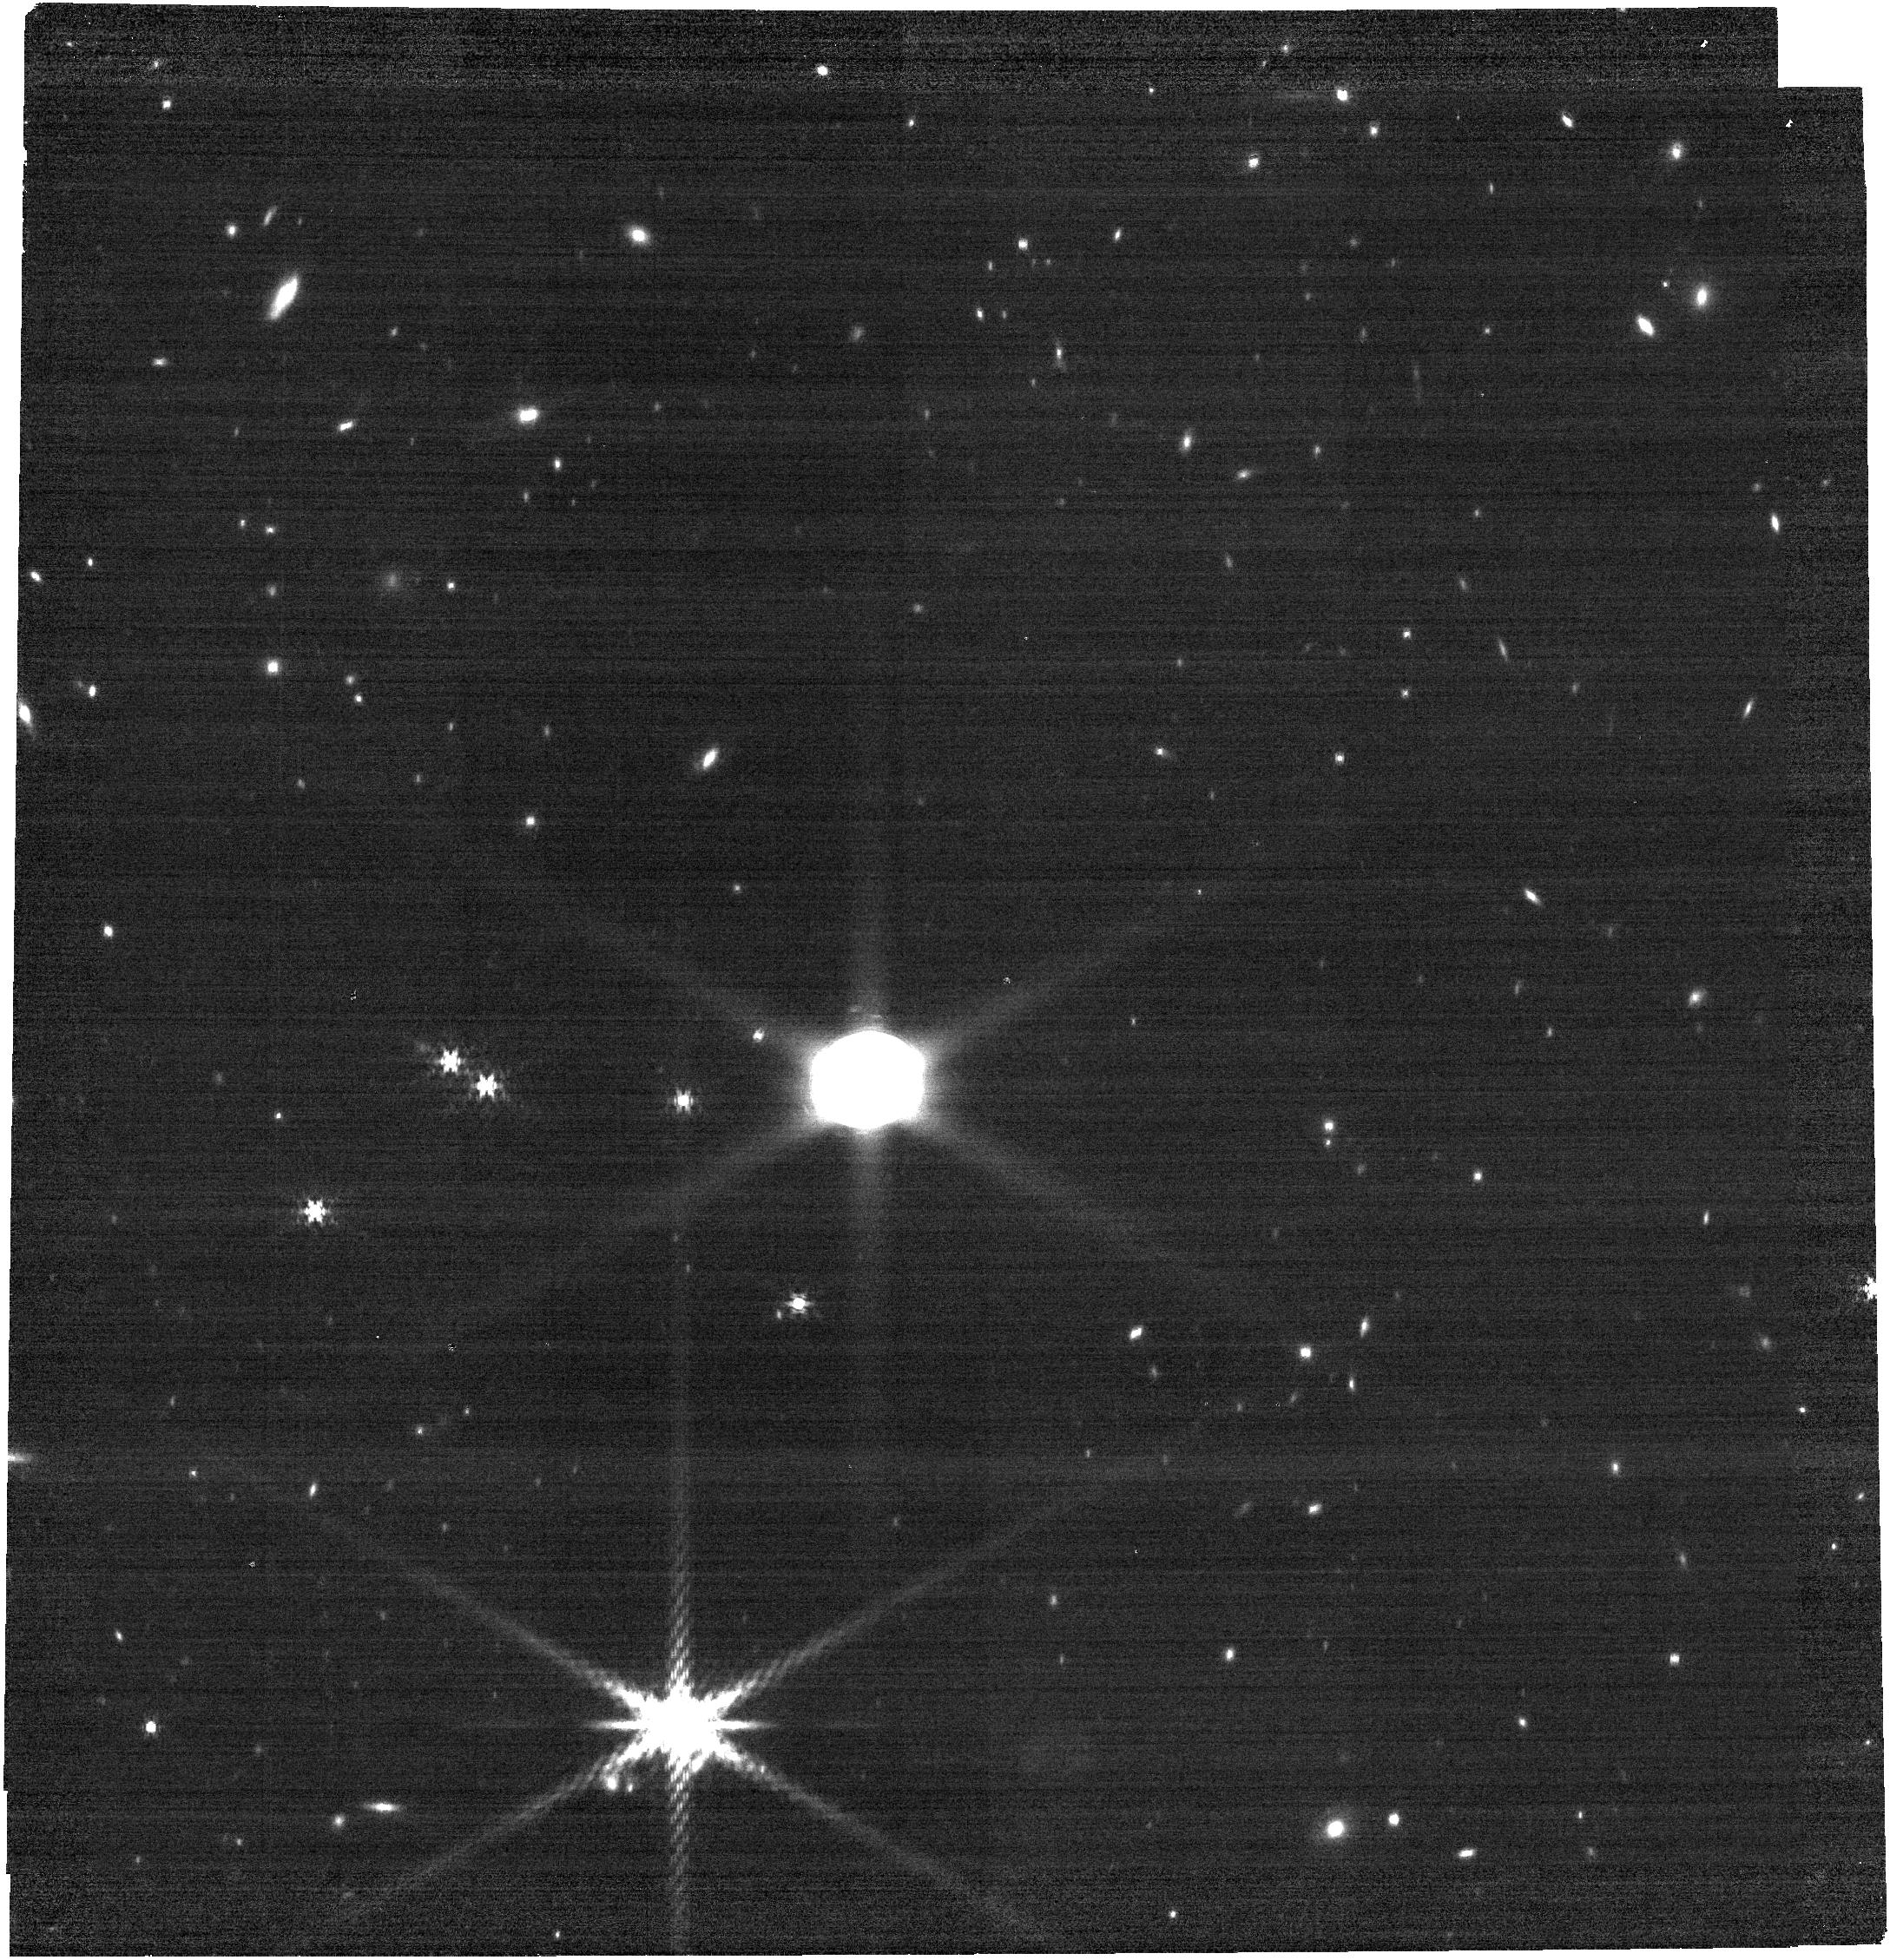
Target: URANUS. Instrument: NIRCAM. Filter: F480M. Exposure: 9 min. Observation ID: jw02768-o001_t001_nircam_clear-f480m

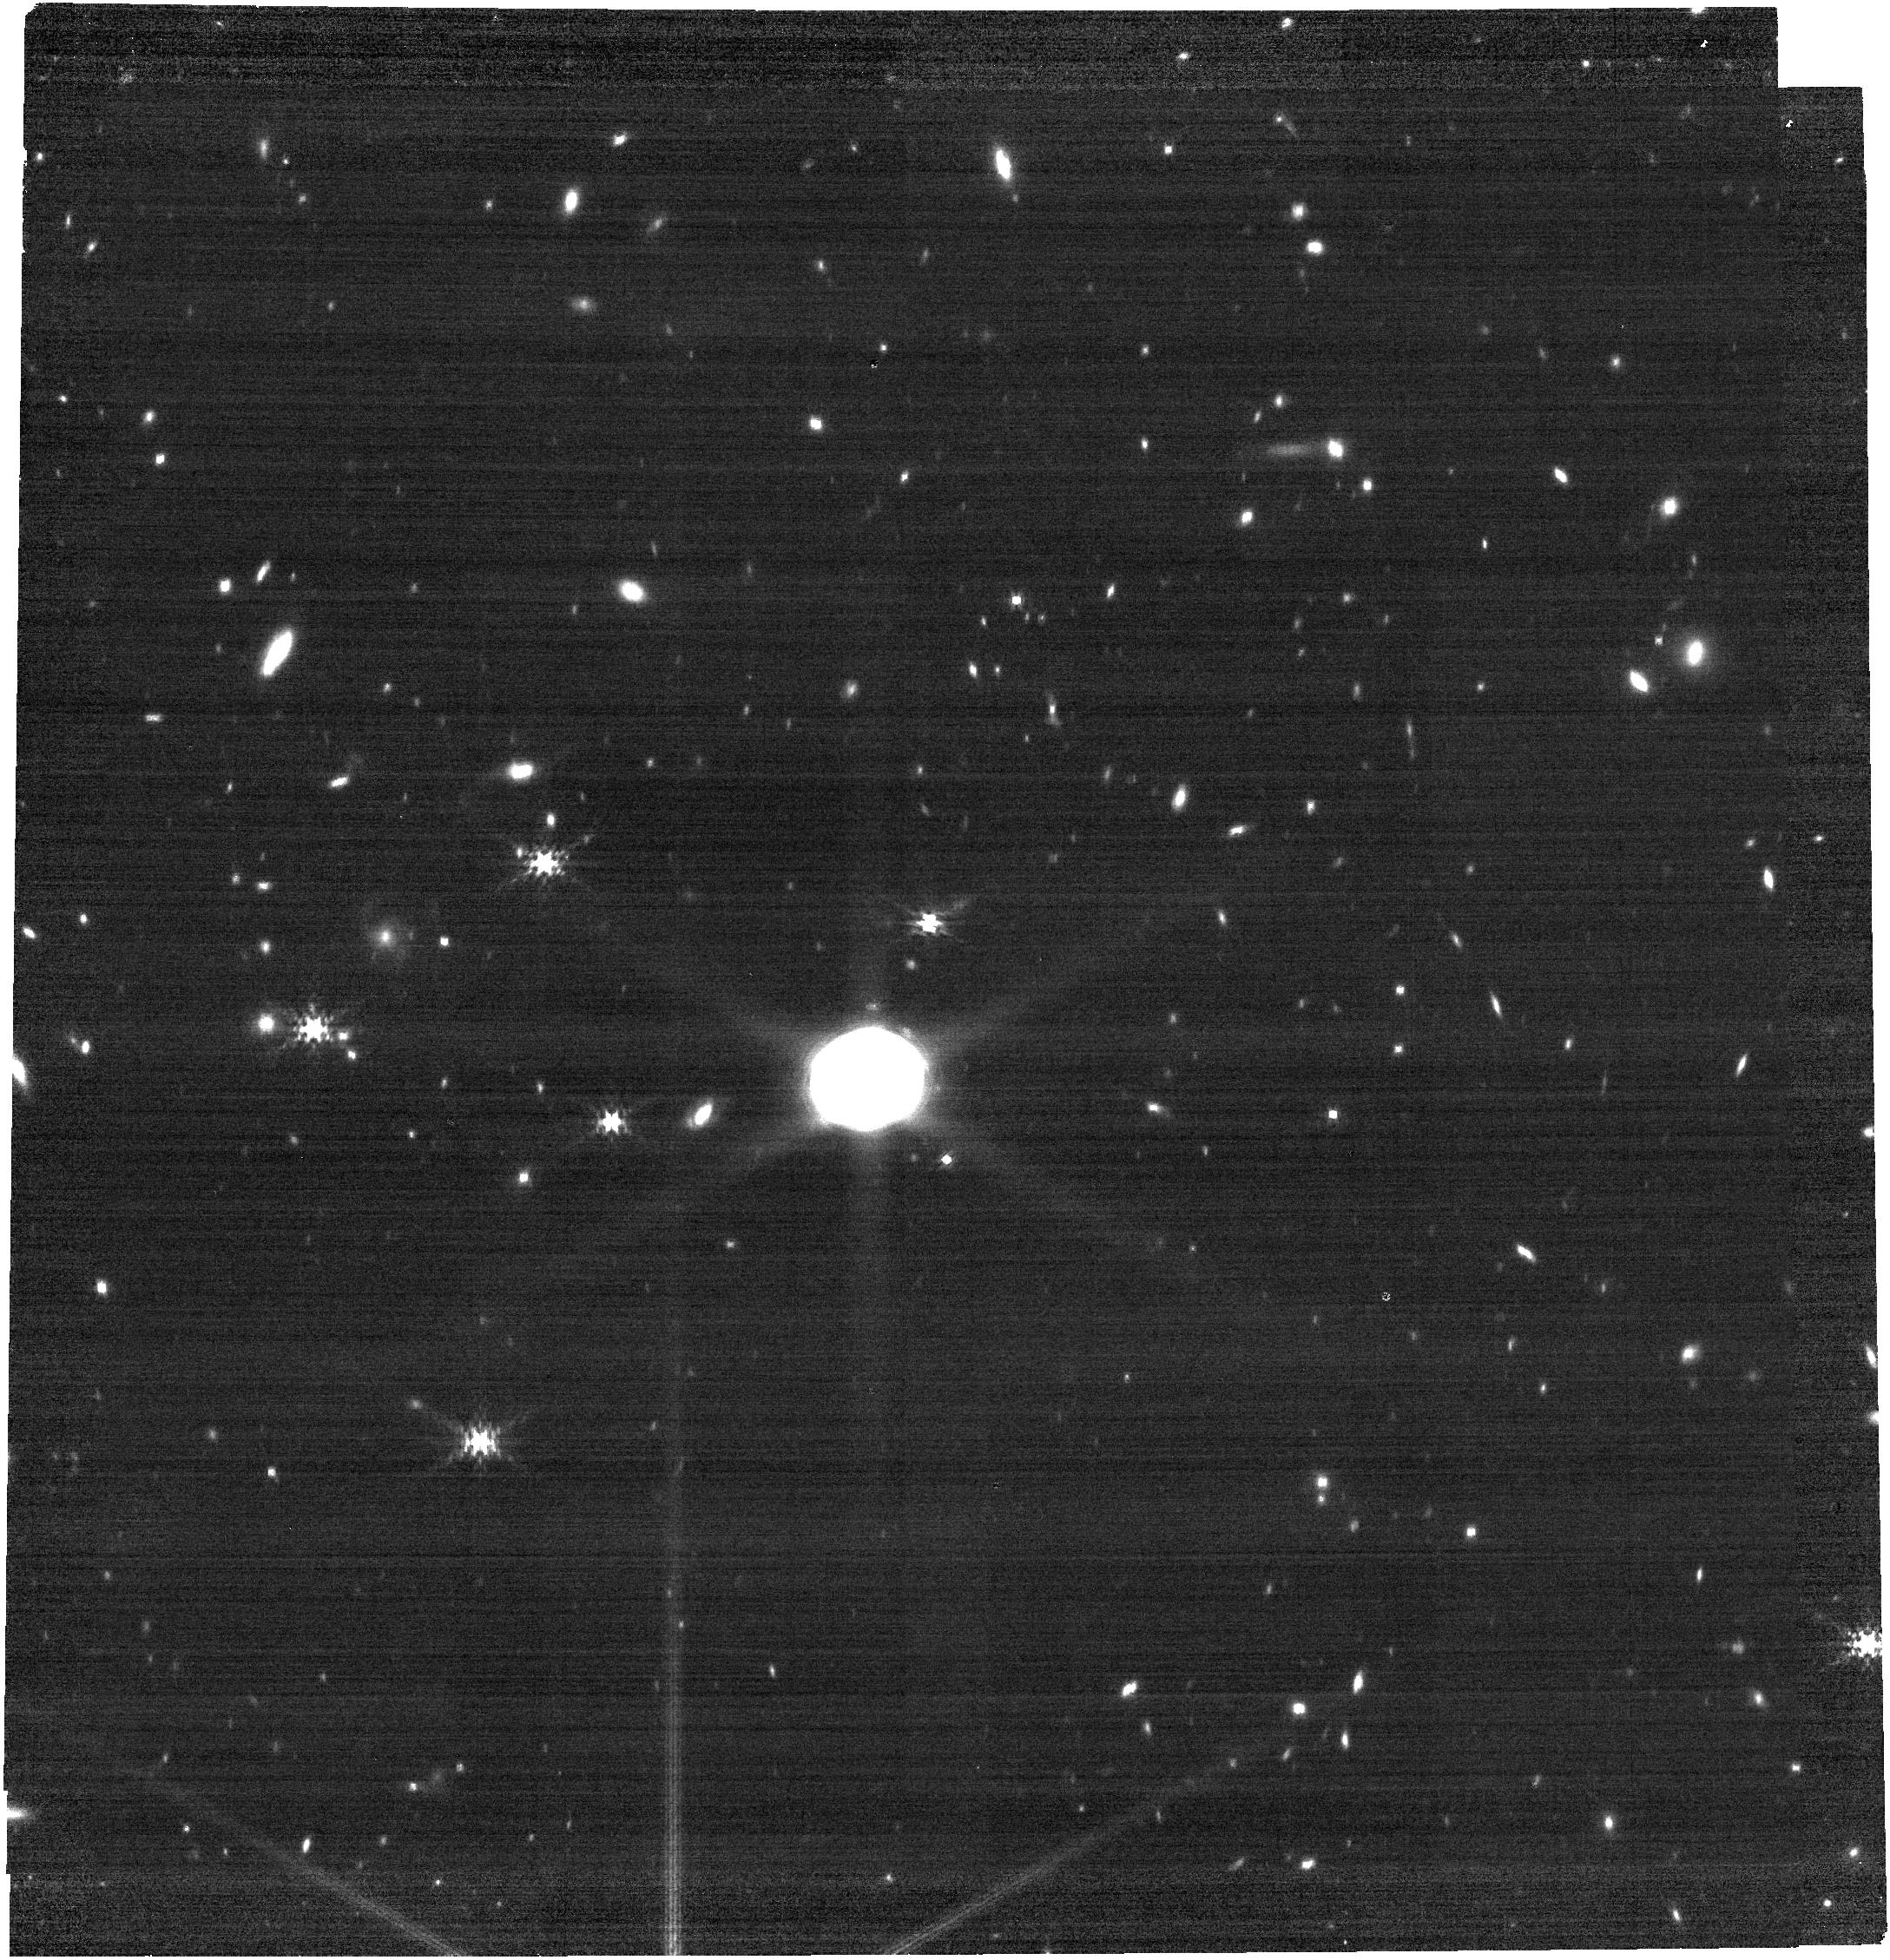
Target: URANUS. Instrument: NIRCAM. Filter: F410M. Exposure: 9 min. Observation ID: jw02768-o002_t001_nircam_clear-f410m

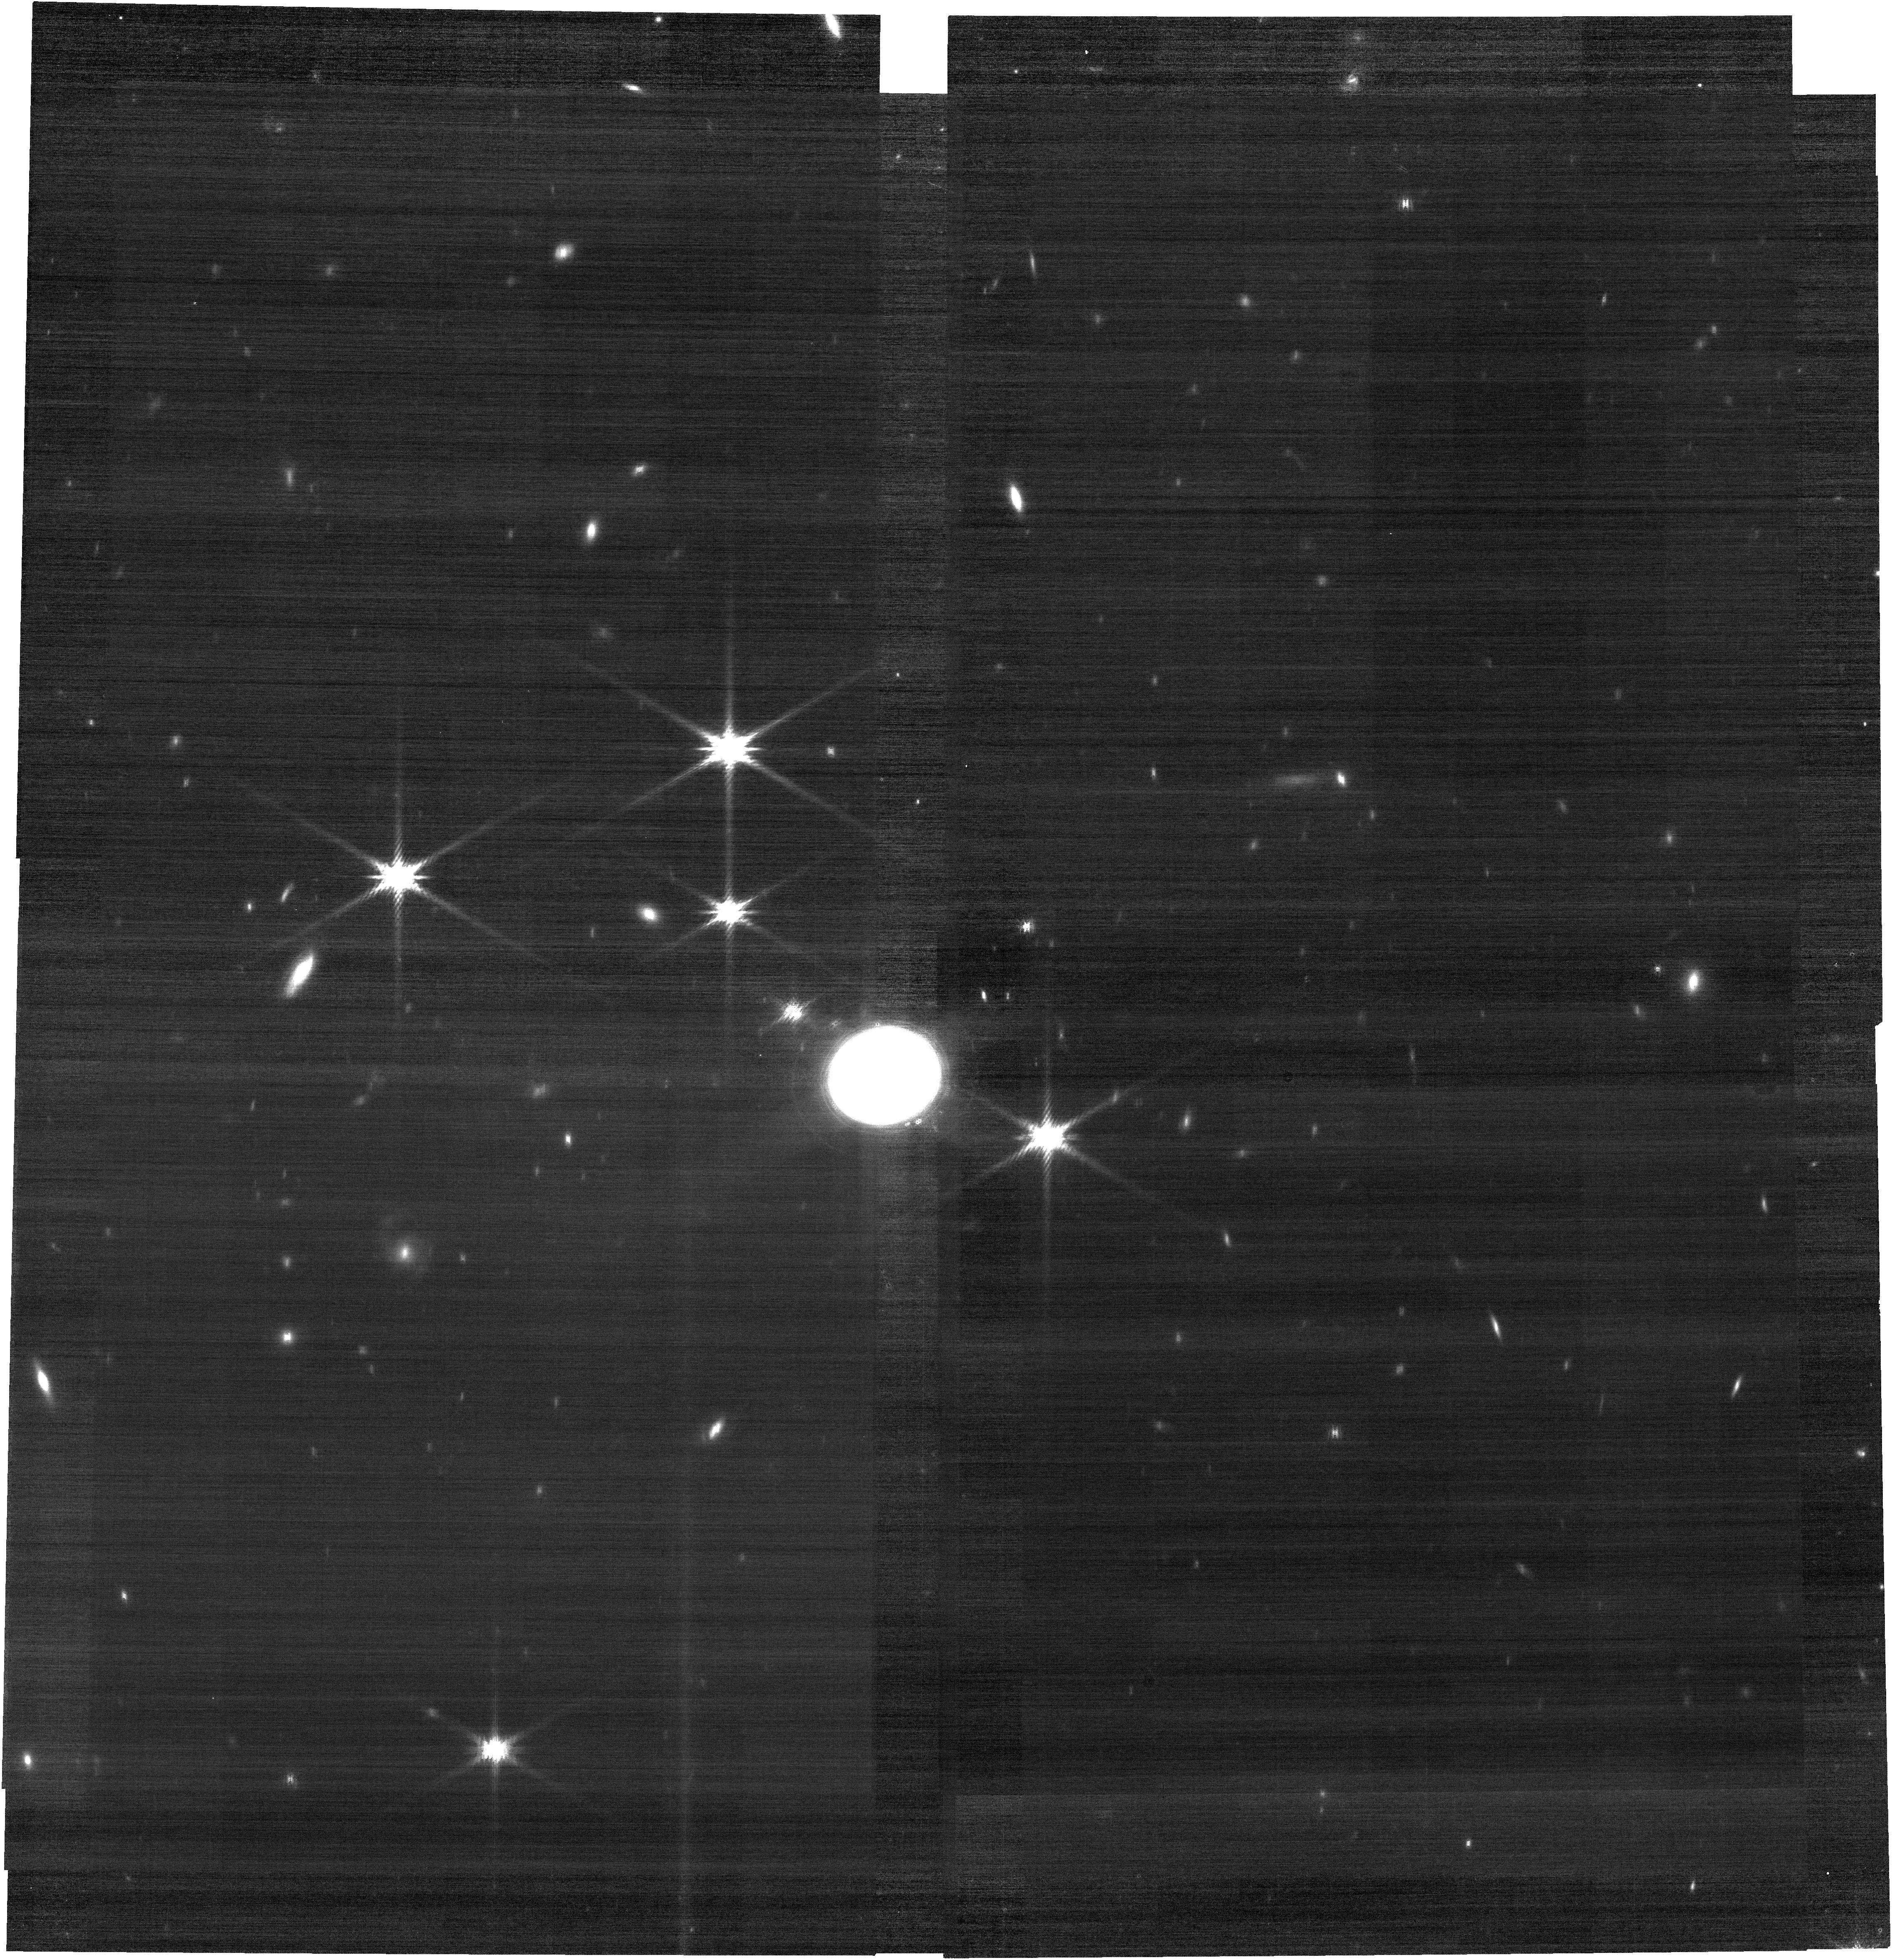
Target: URANUS. Instrument: NIRCAM. Filter: F182M. Exposure: 9 min. Observation ID: jw02768-o003_t001_nircam_clear-f182m

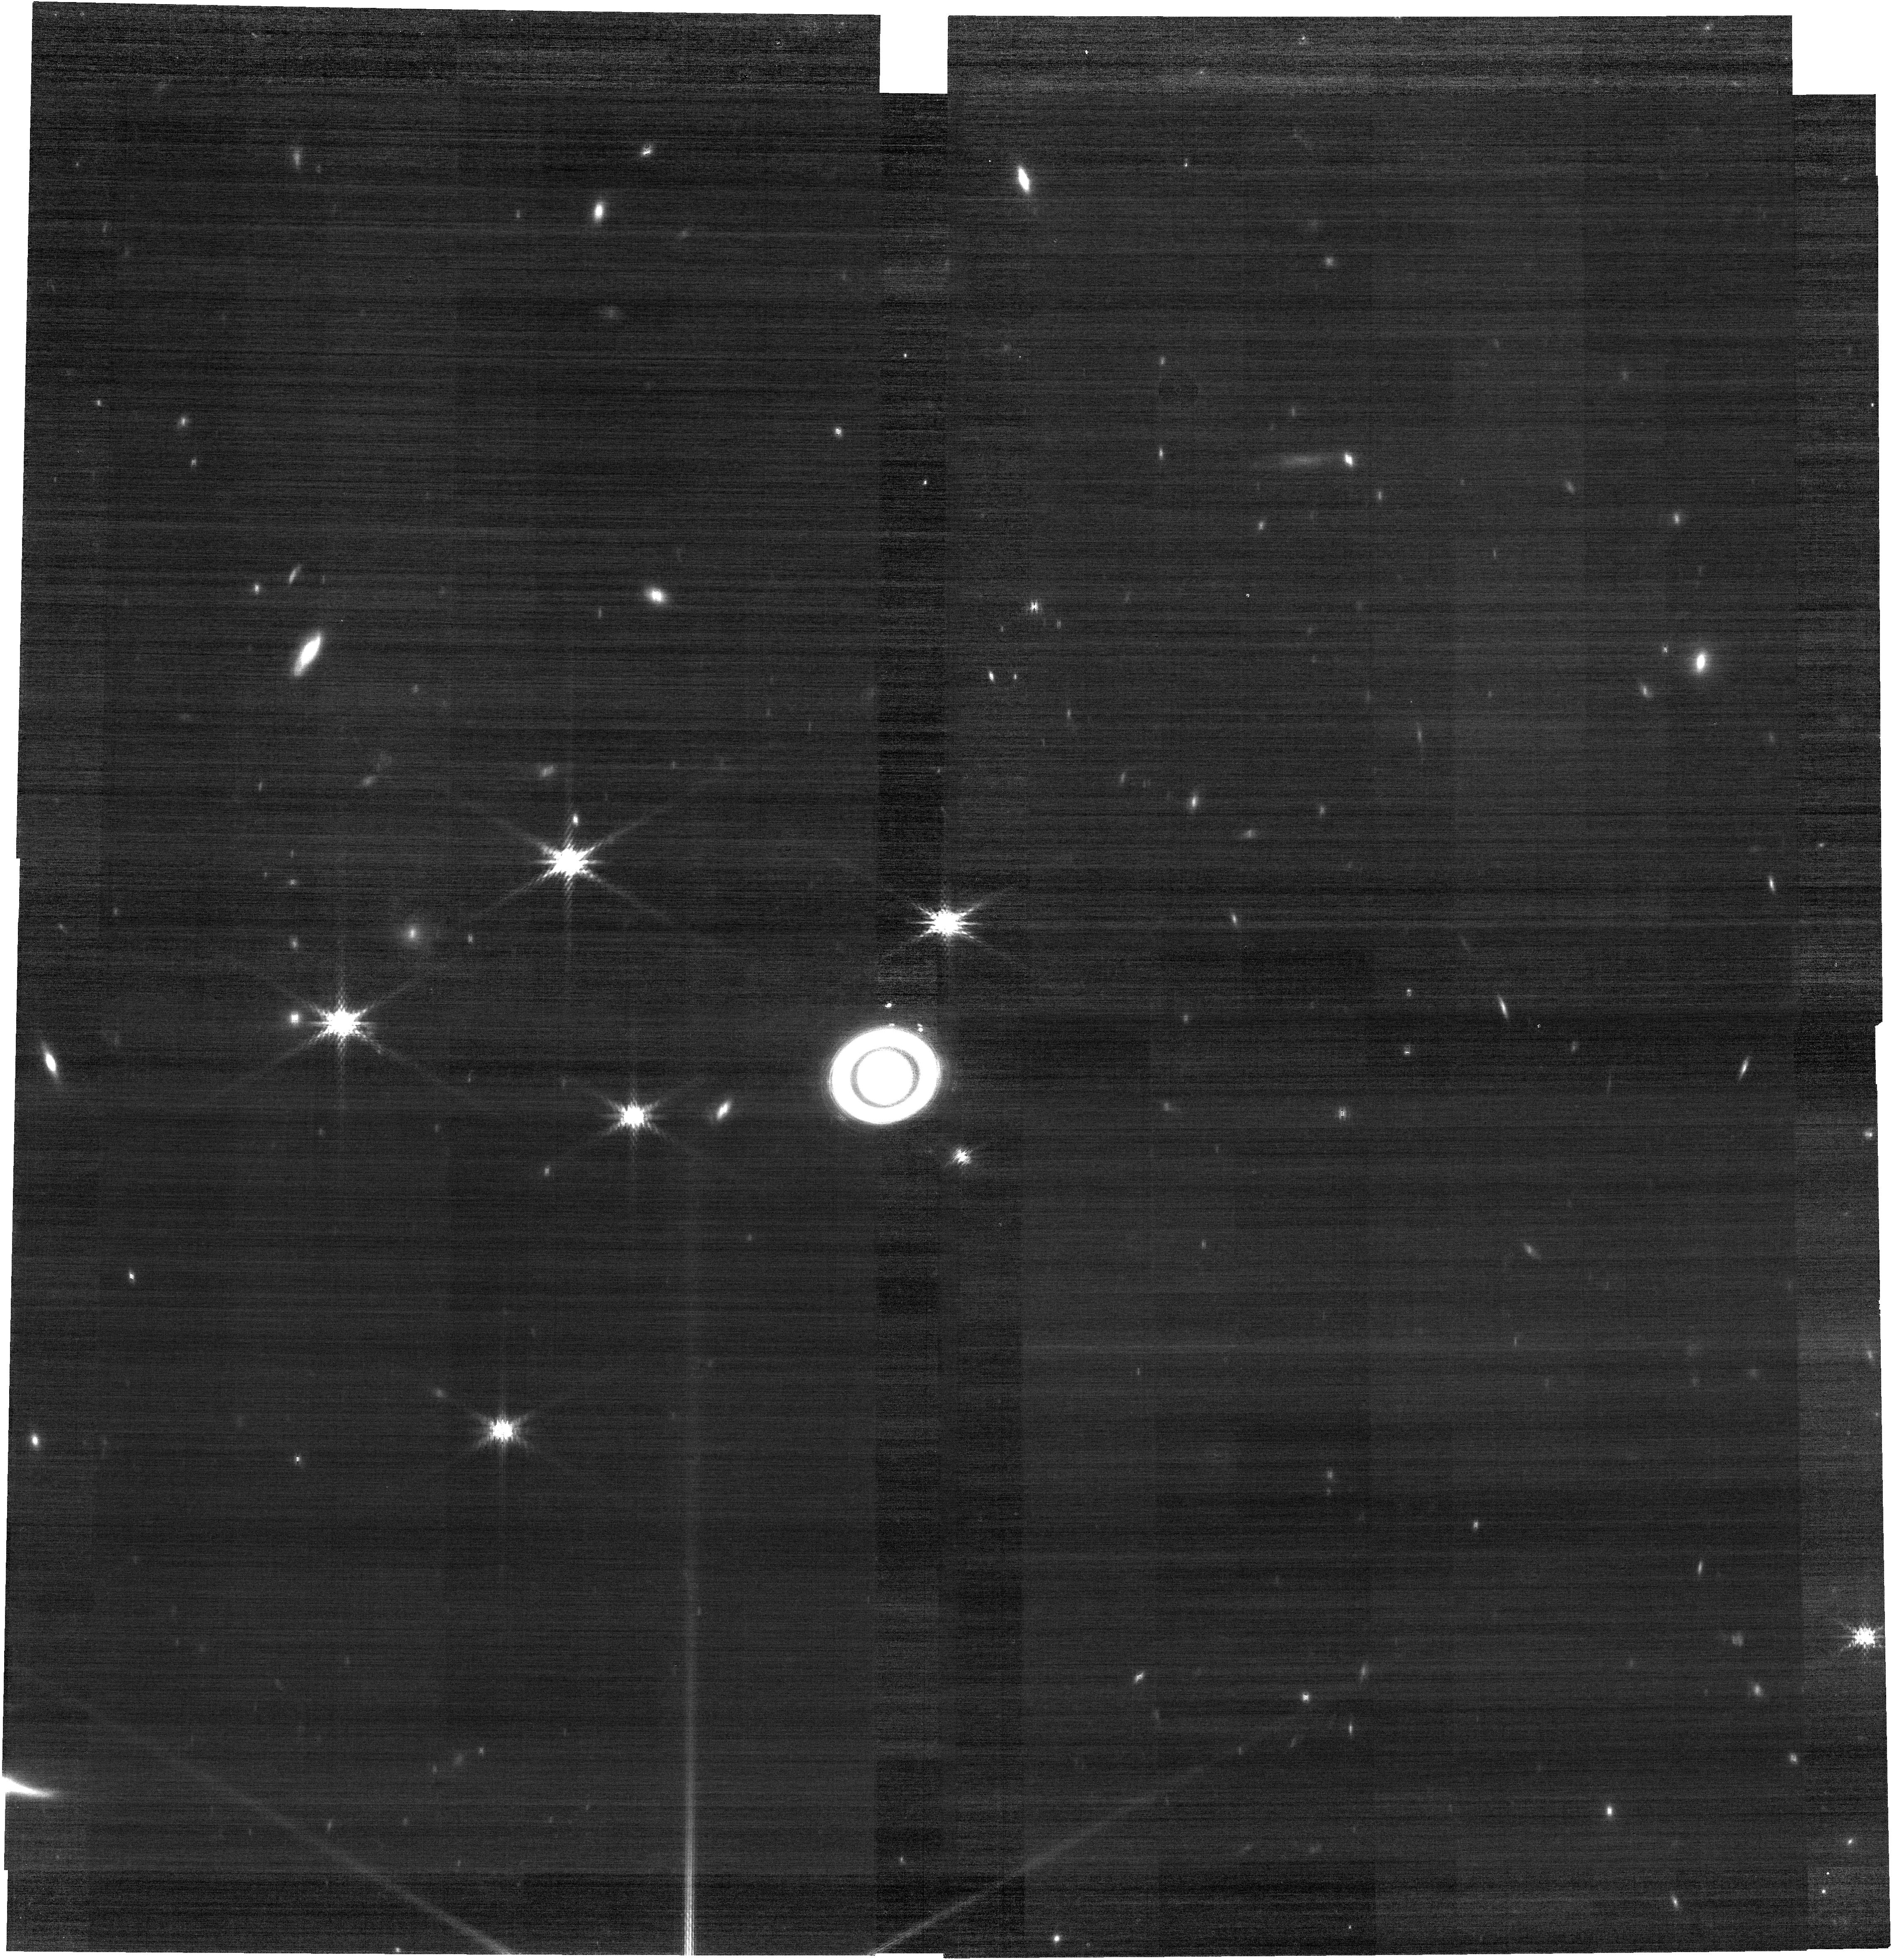
Target: URANUS. Instrument: NIRCAM. Filter: F210M. Exposure: 9 min. Observation ID: jw02768-o002_t001_nircam_clear-f210m

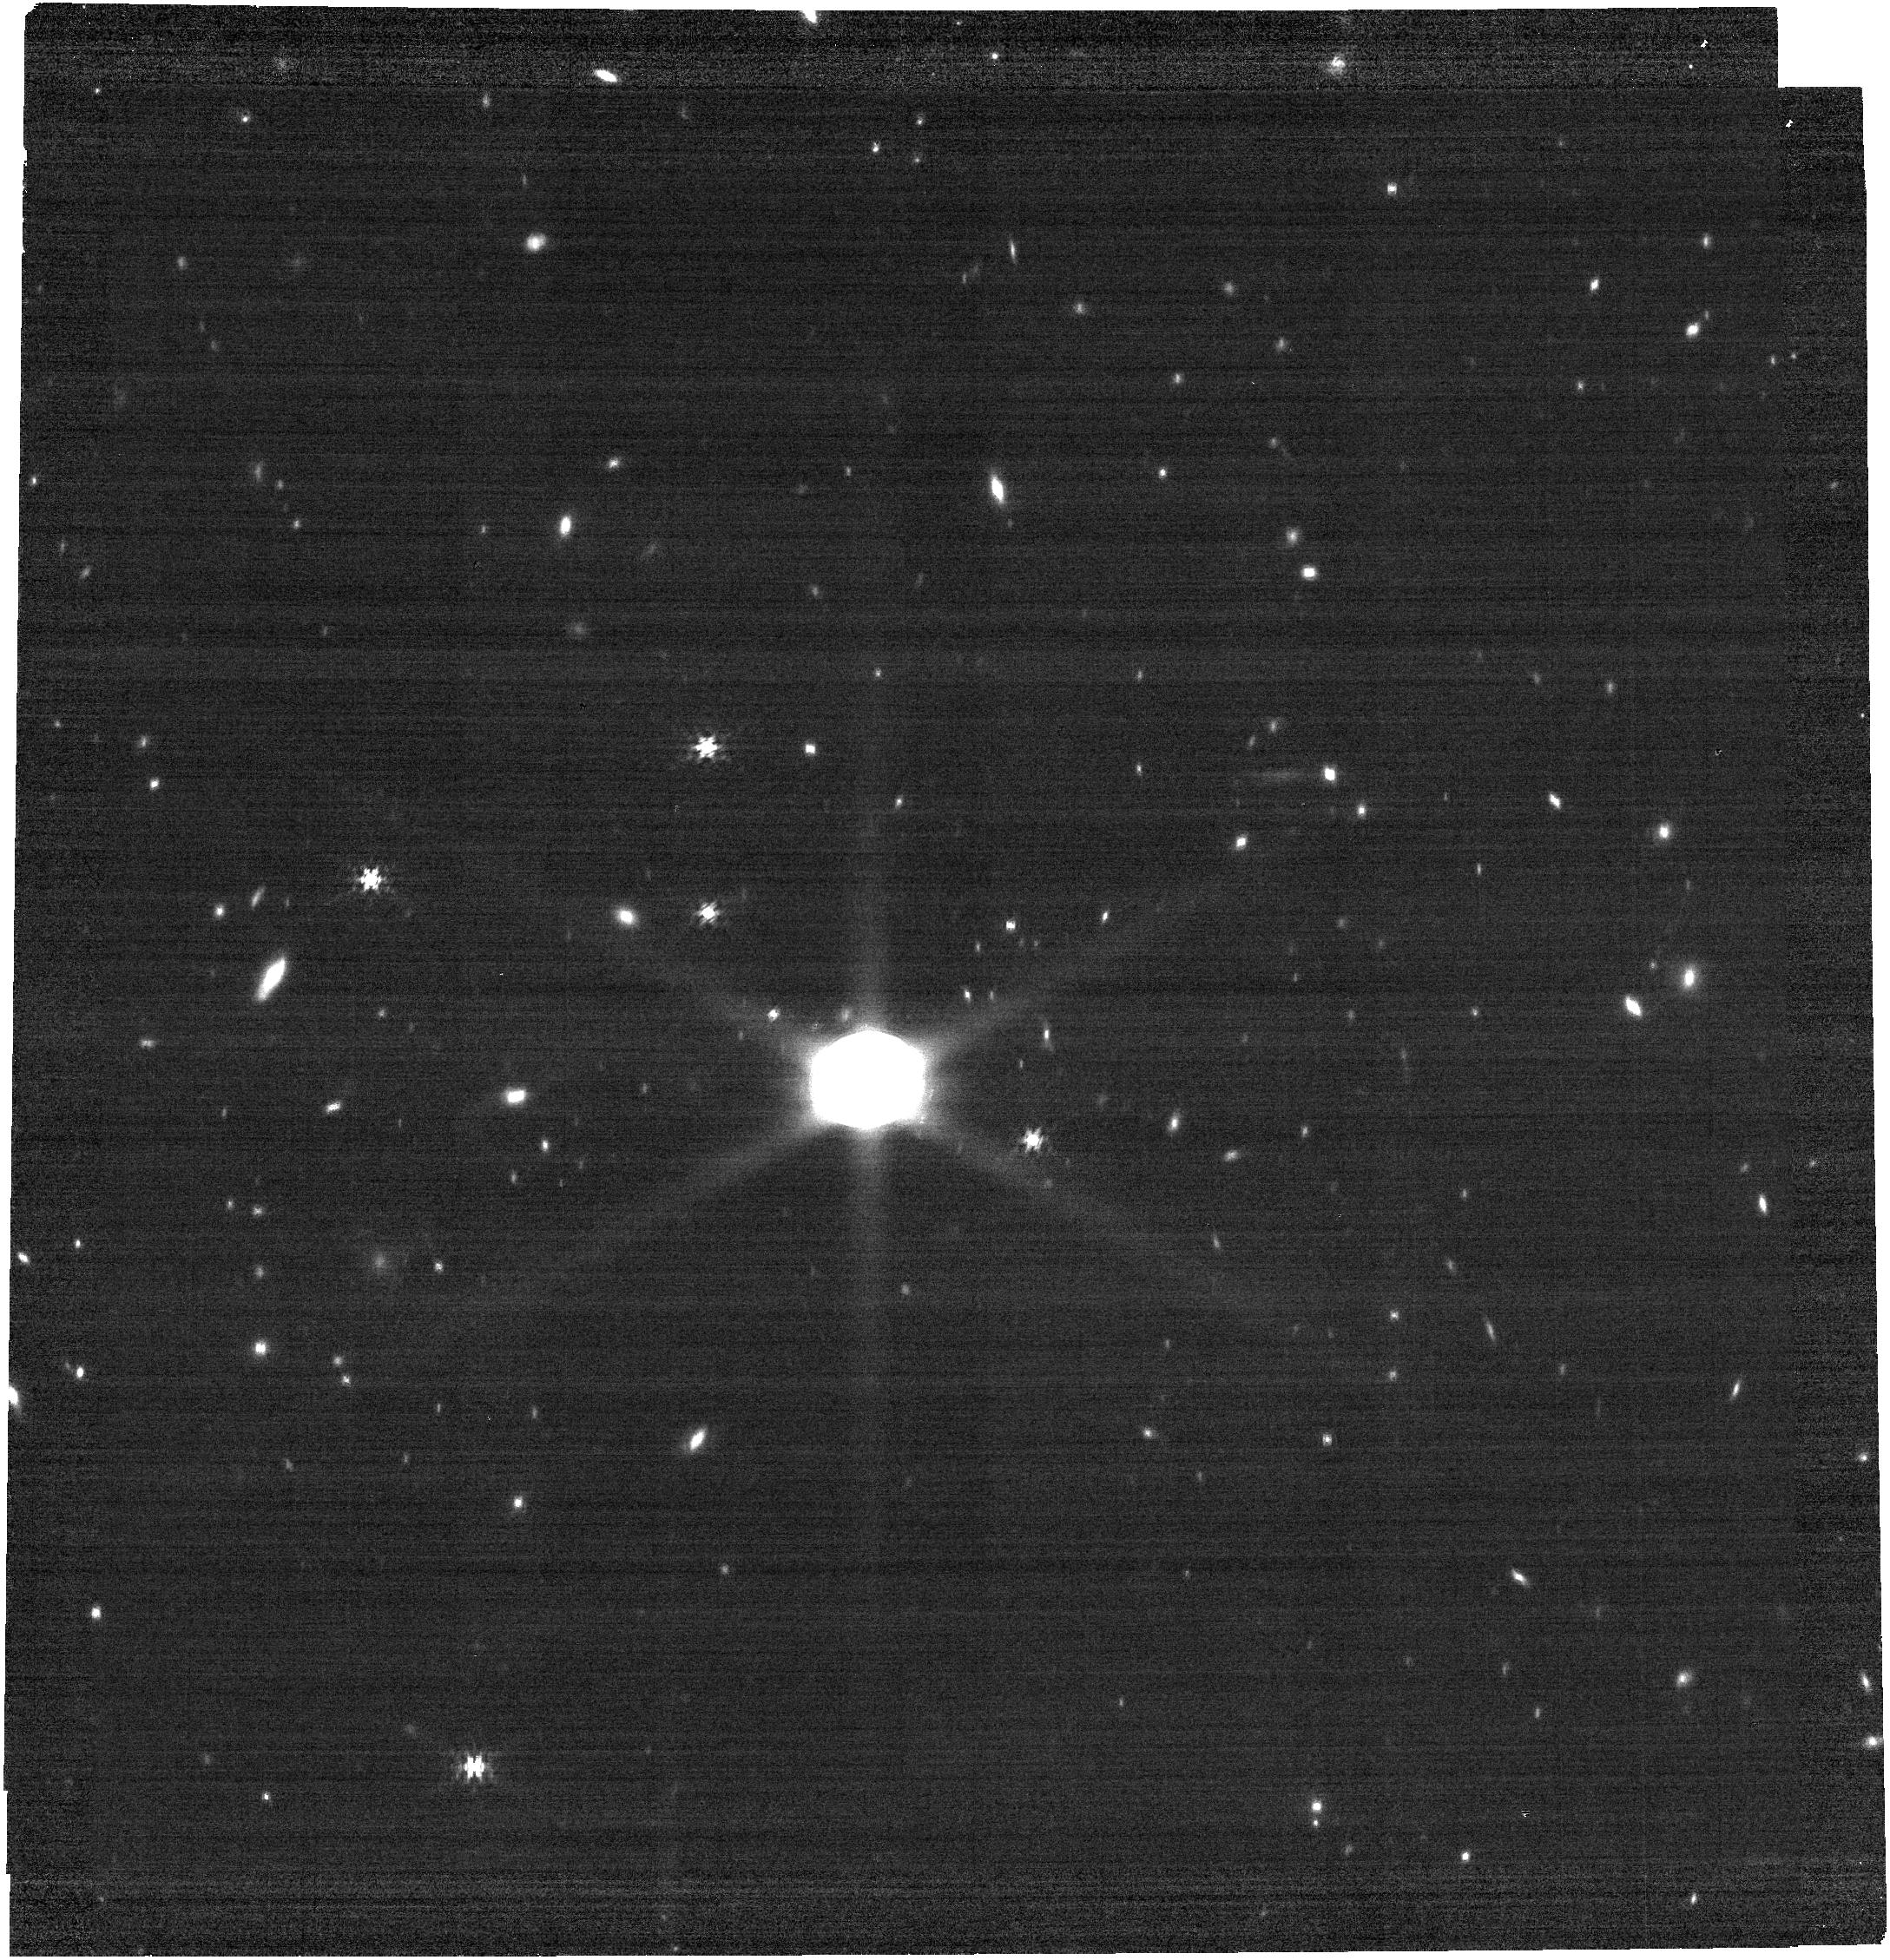
Target: URANUS. Instrument: NIRCAM. Filter: F480M. Exposure: 9 min. Observation ID: jw02768-o003_t001_nircam_clear-f480m

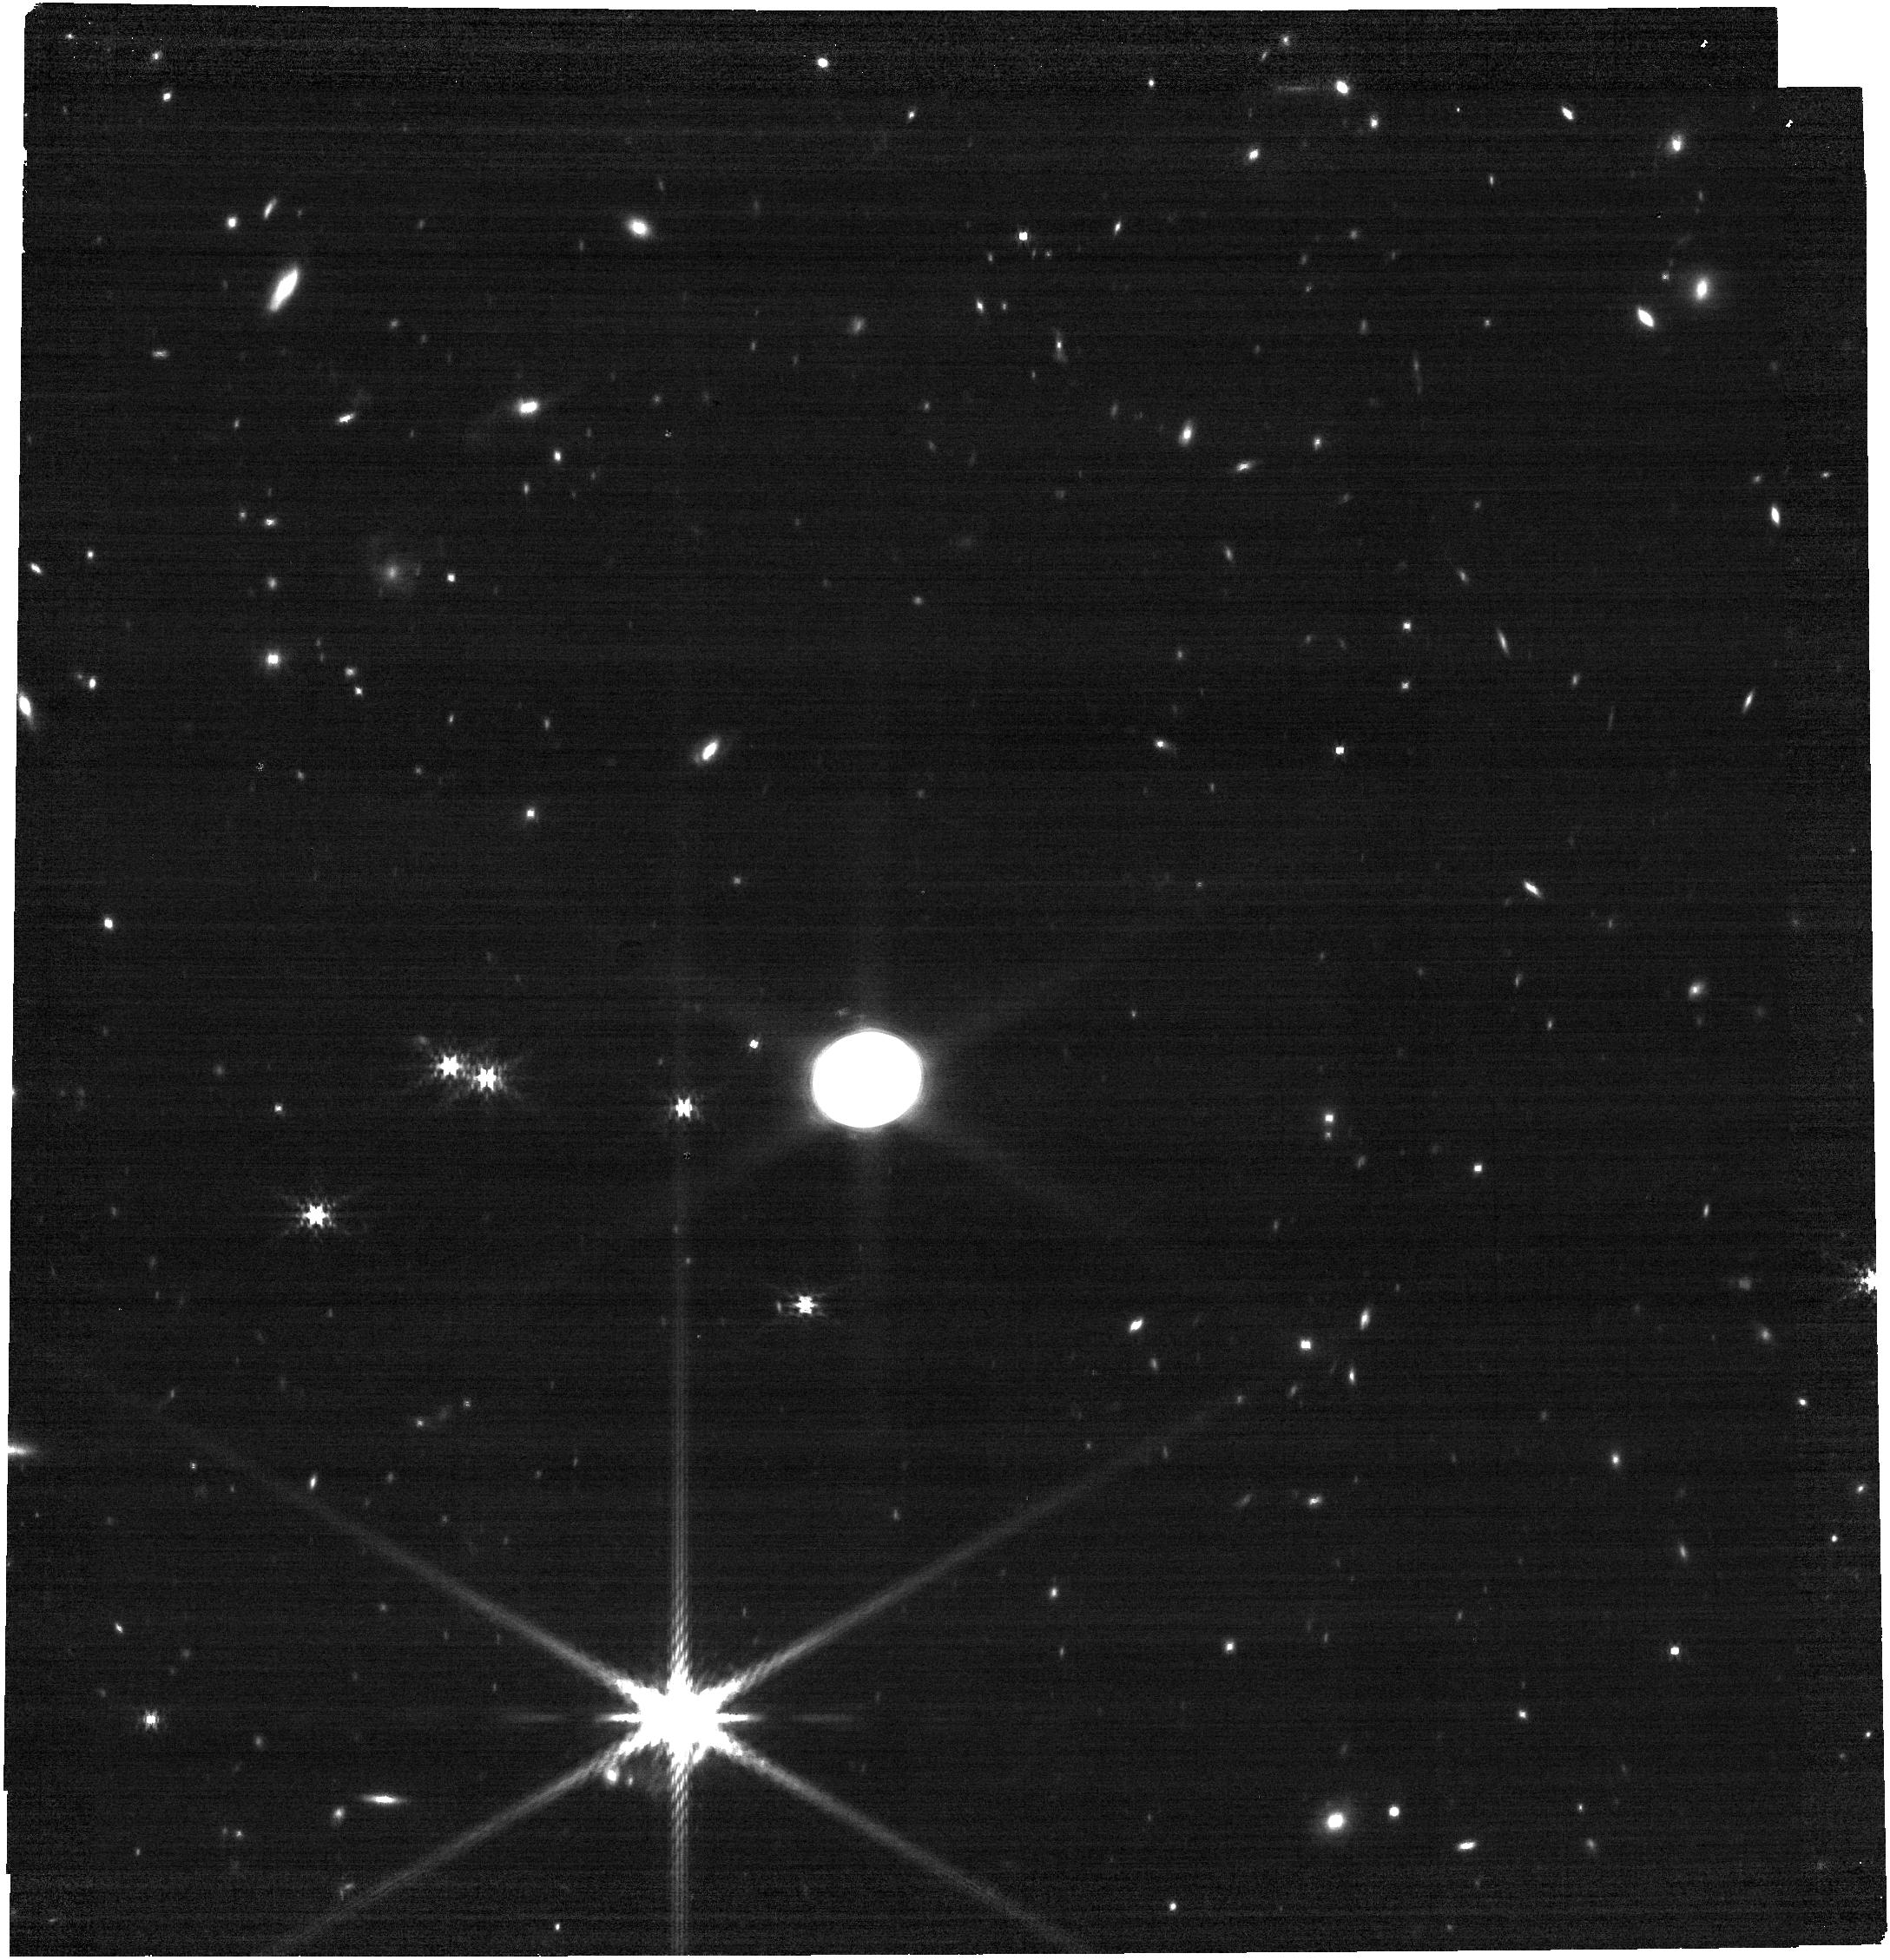
Target: URANUS. Instrument: NIRCAM. Filter: F410M. Exposure: 9 min. Observation ID: jw02768-o001_t001_nircam_clear-f410m

Uranus high spatial resolution global map from NIRCam (PI: Rowe-Gurney, Naomi)

We will use NIRCam to produce novel science in addition to following up the anticipated Cycle 1 investigations with the other JWST instruments. High-resolution images of the planet at three separate longitudes will generate a 360-degree map. These data will provide detailed context for the expected Cycle 1, and will also add critical new observations sensitive to the tropospheric hazes and the auroral activity in the upper atmosphere of Uranus. The entire system will be in the field of view with chance to observe the rings and satellites.